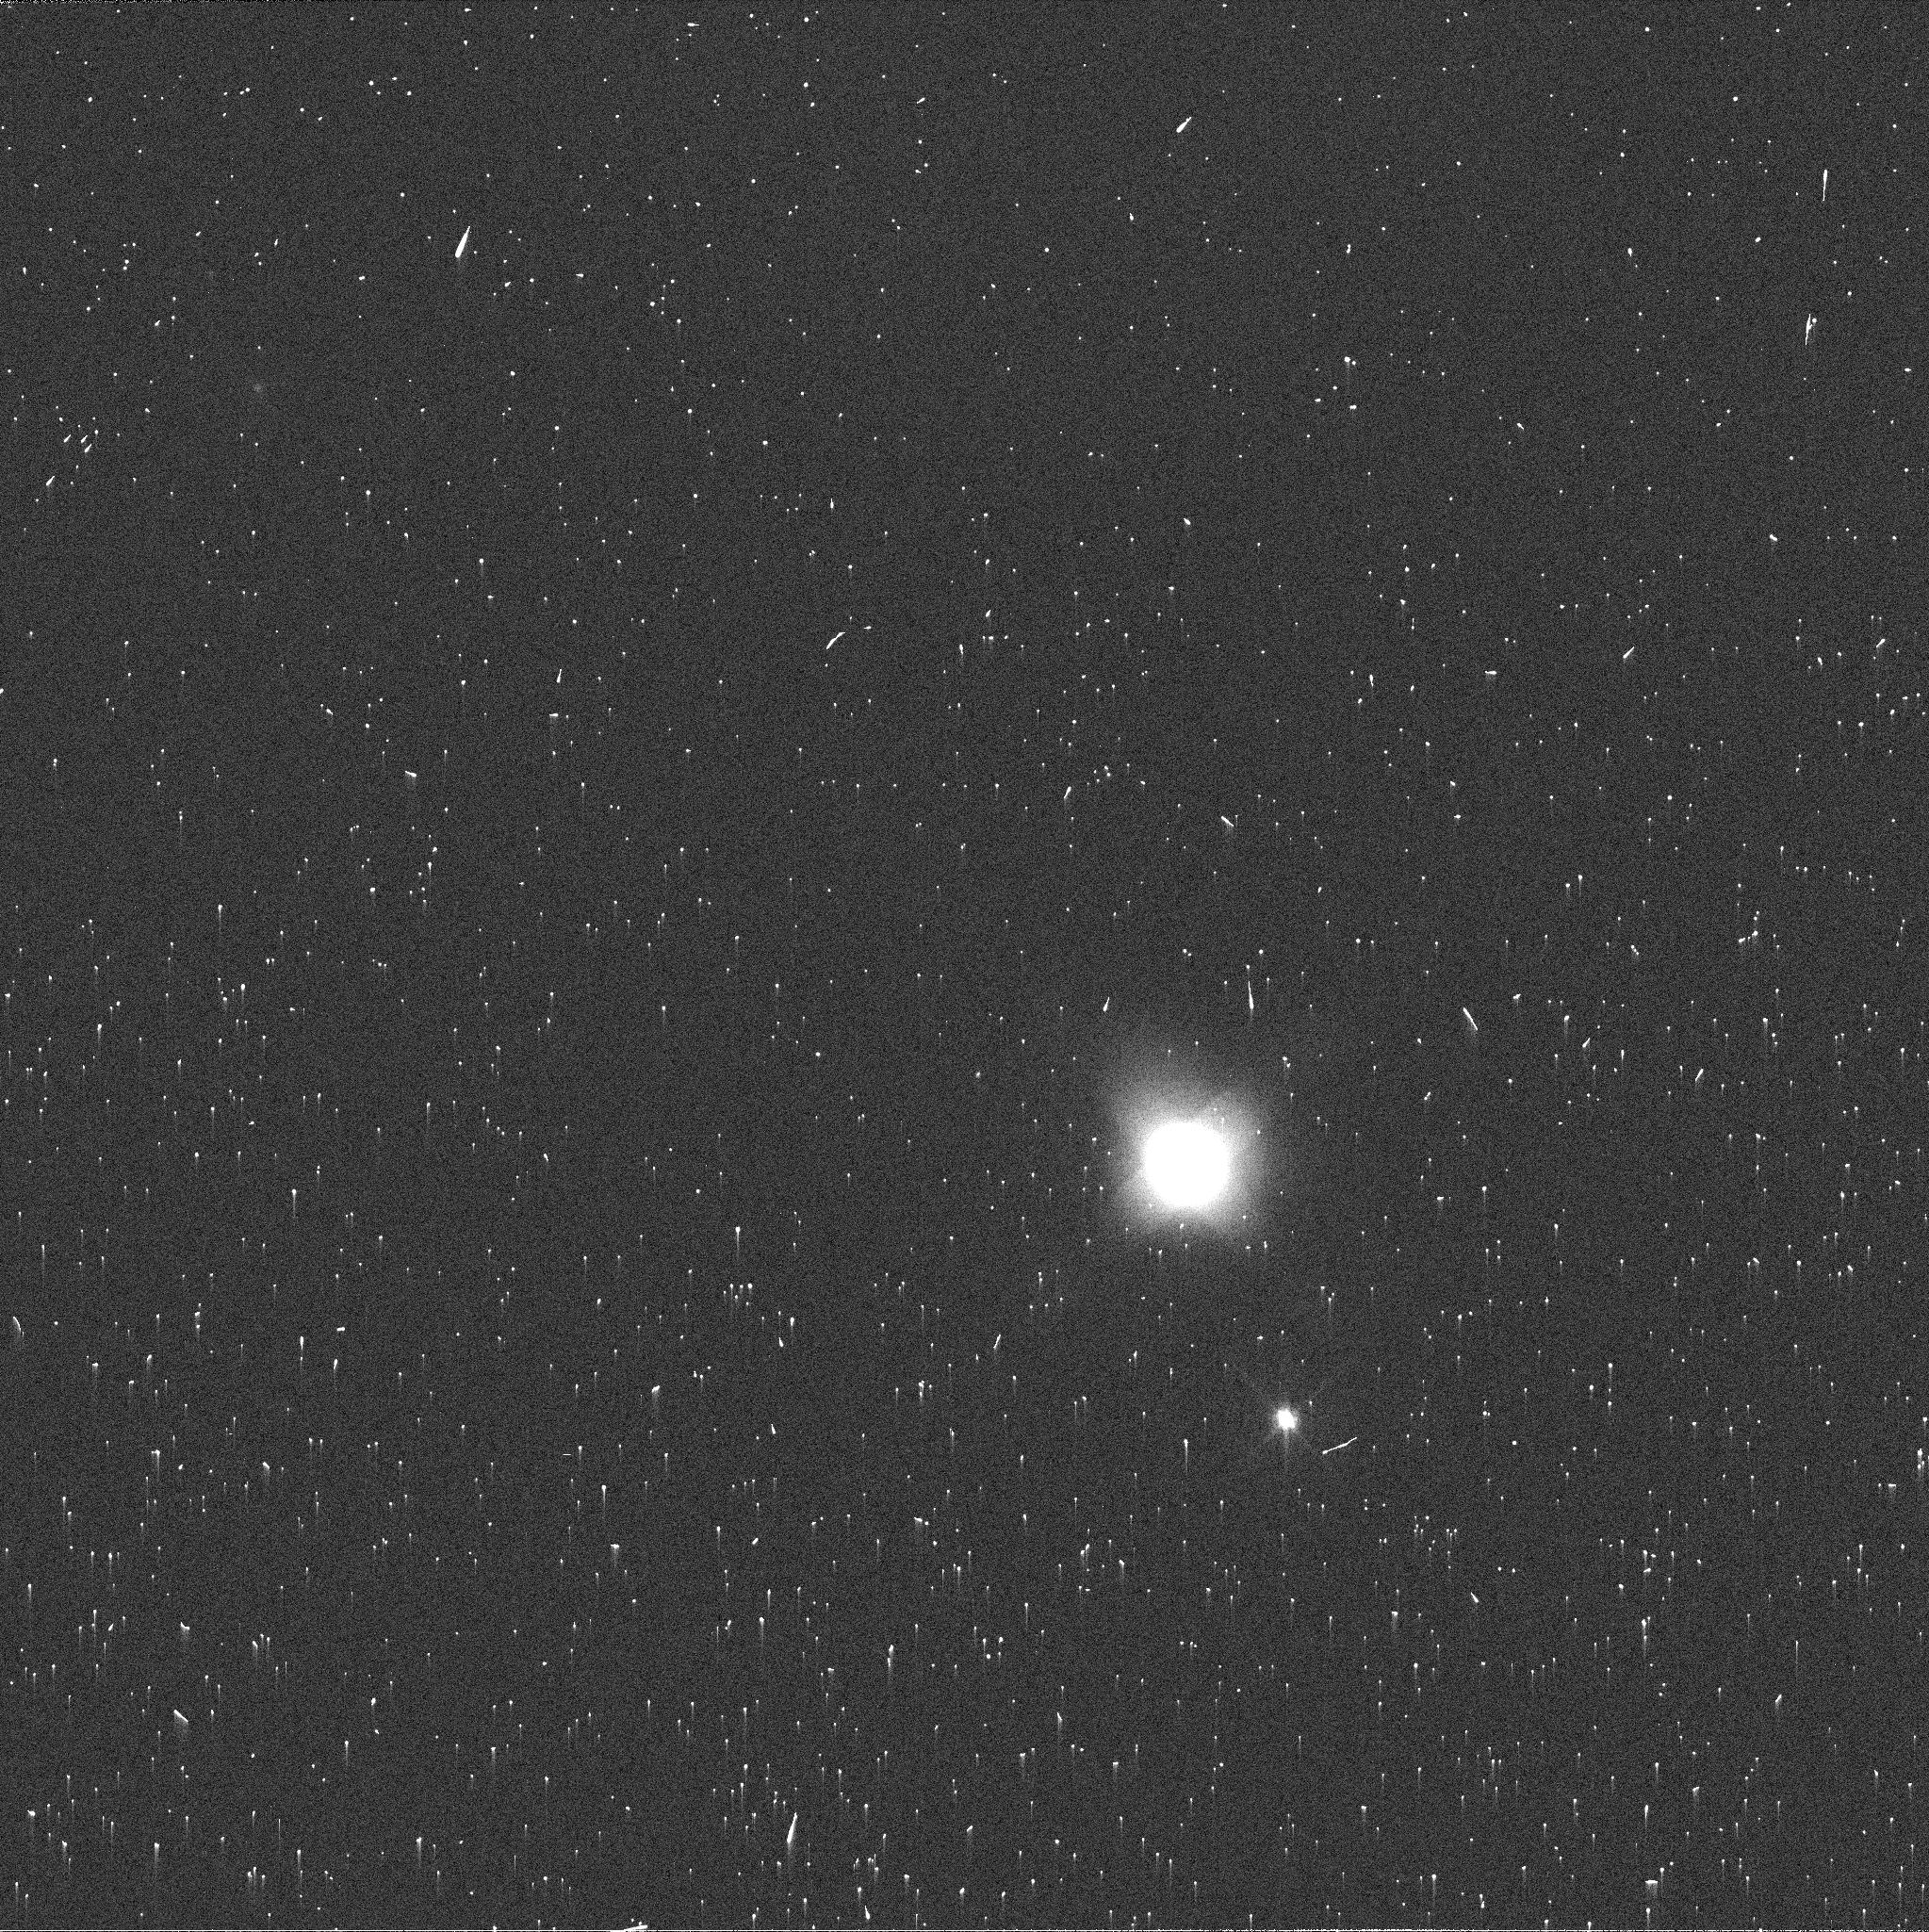
Target: NEPTUNE-MAPS
Instrument: WFC3/UVIS
Filter: FQ619N
Exposure: 2 min
Observation ID: icwy26q7q

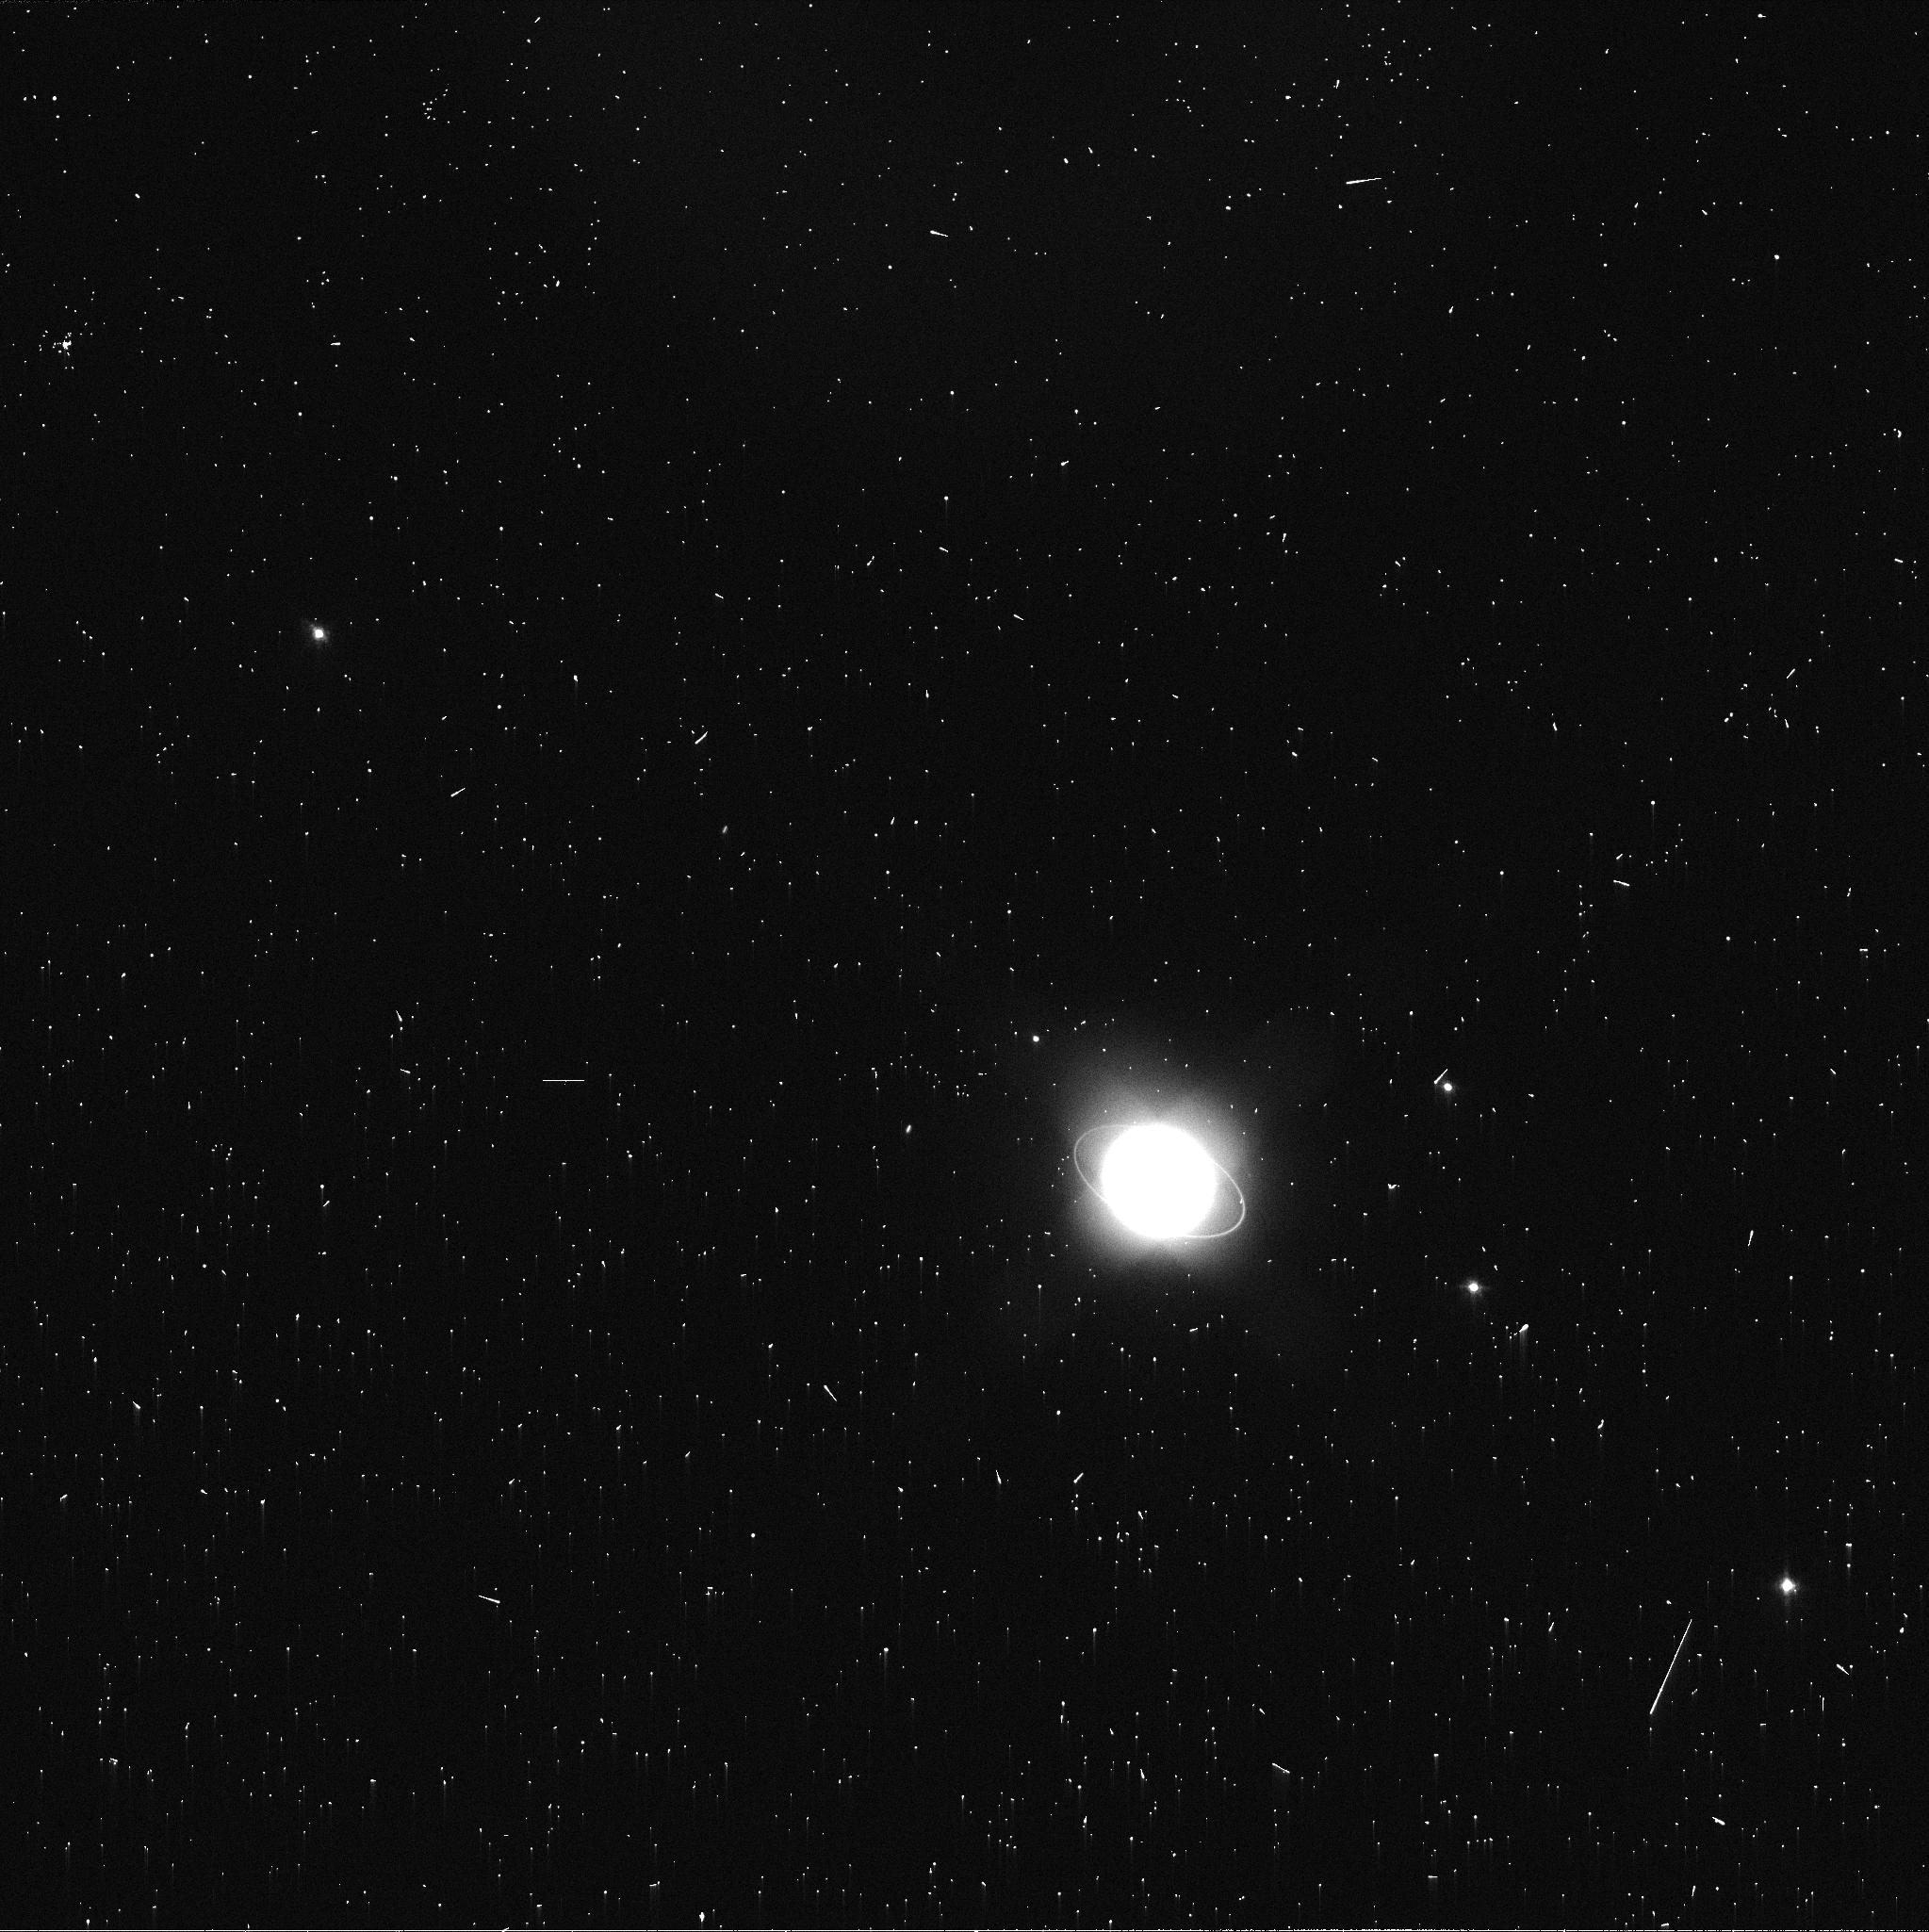
Target: URANUS-MAPS
Instrument: WFC3/UVIS
Filter: FQ619N
Exposure: 2 min
Observation ID: icwy03jsq

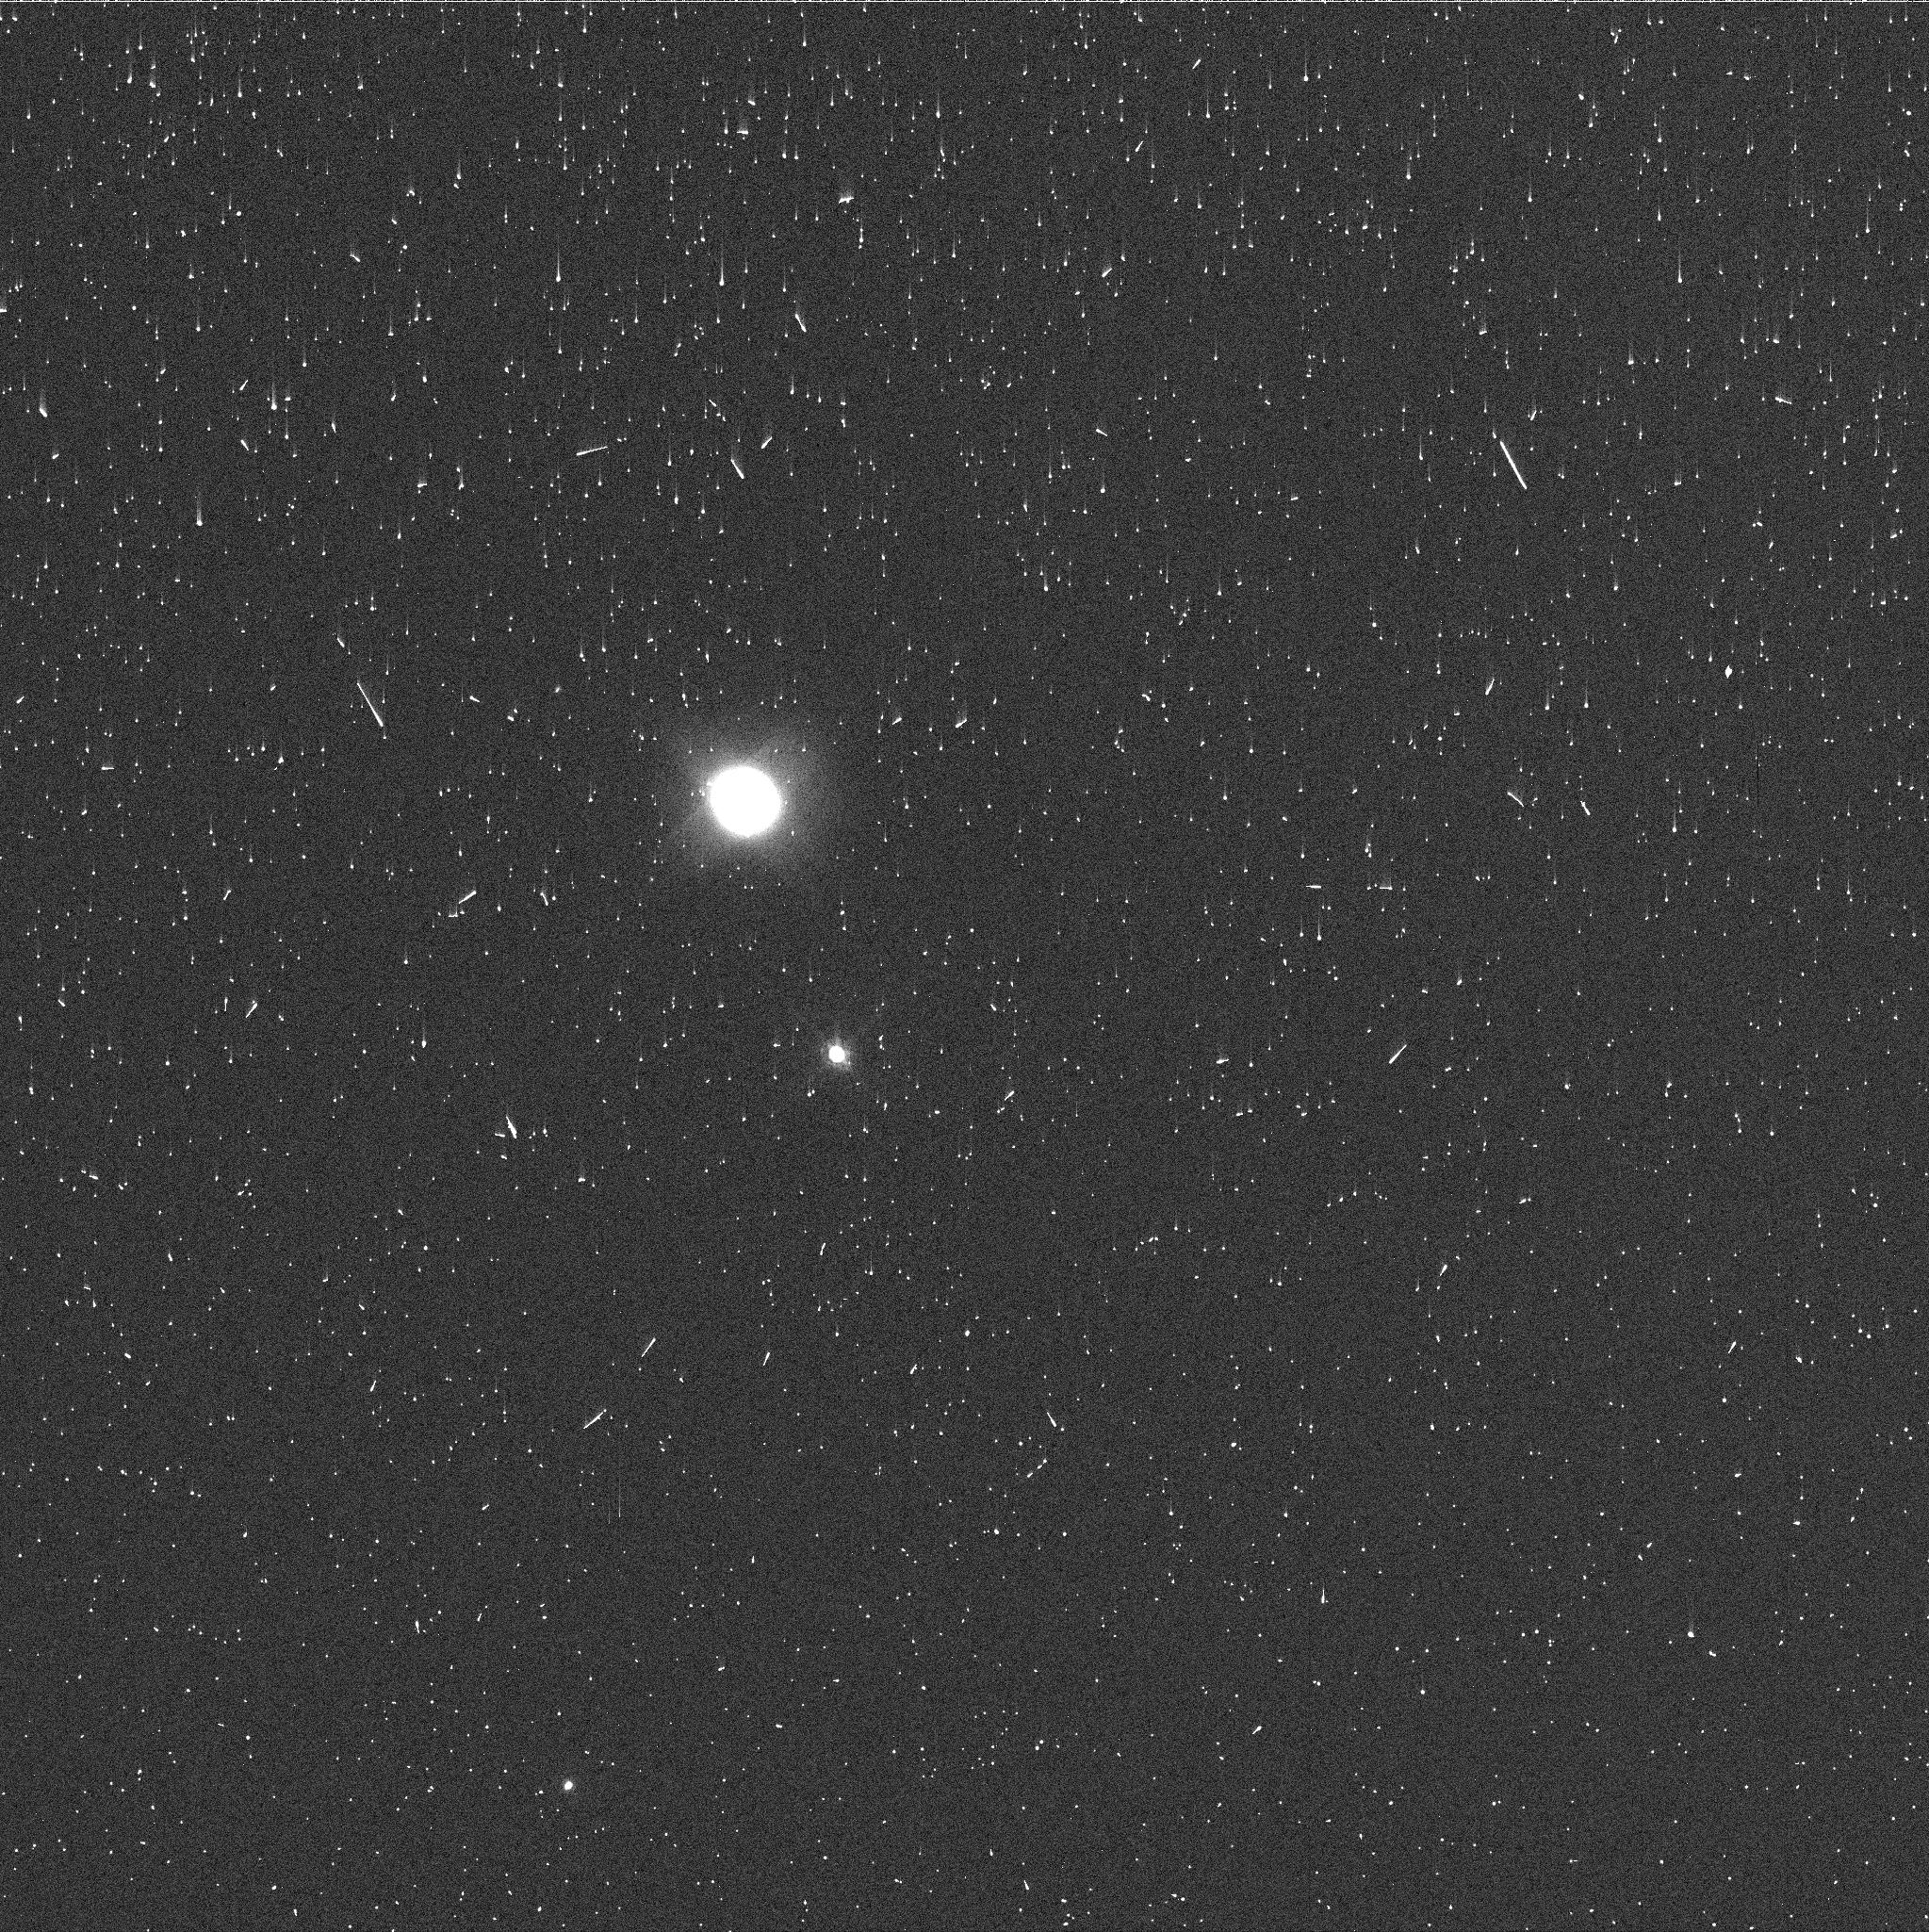
Target: NEPTUNE-MAPS
Instrument: WFC3/UVIS
Filter: FQ727N
Exposure: 2 min
Observation ID: icwy26q1q

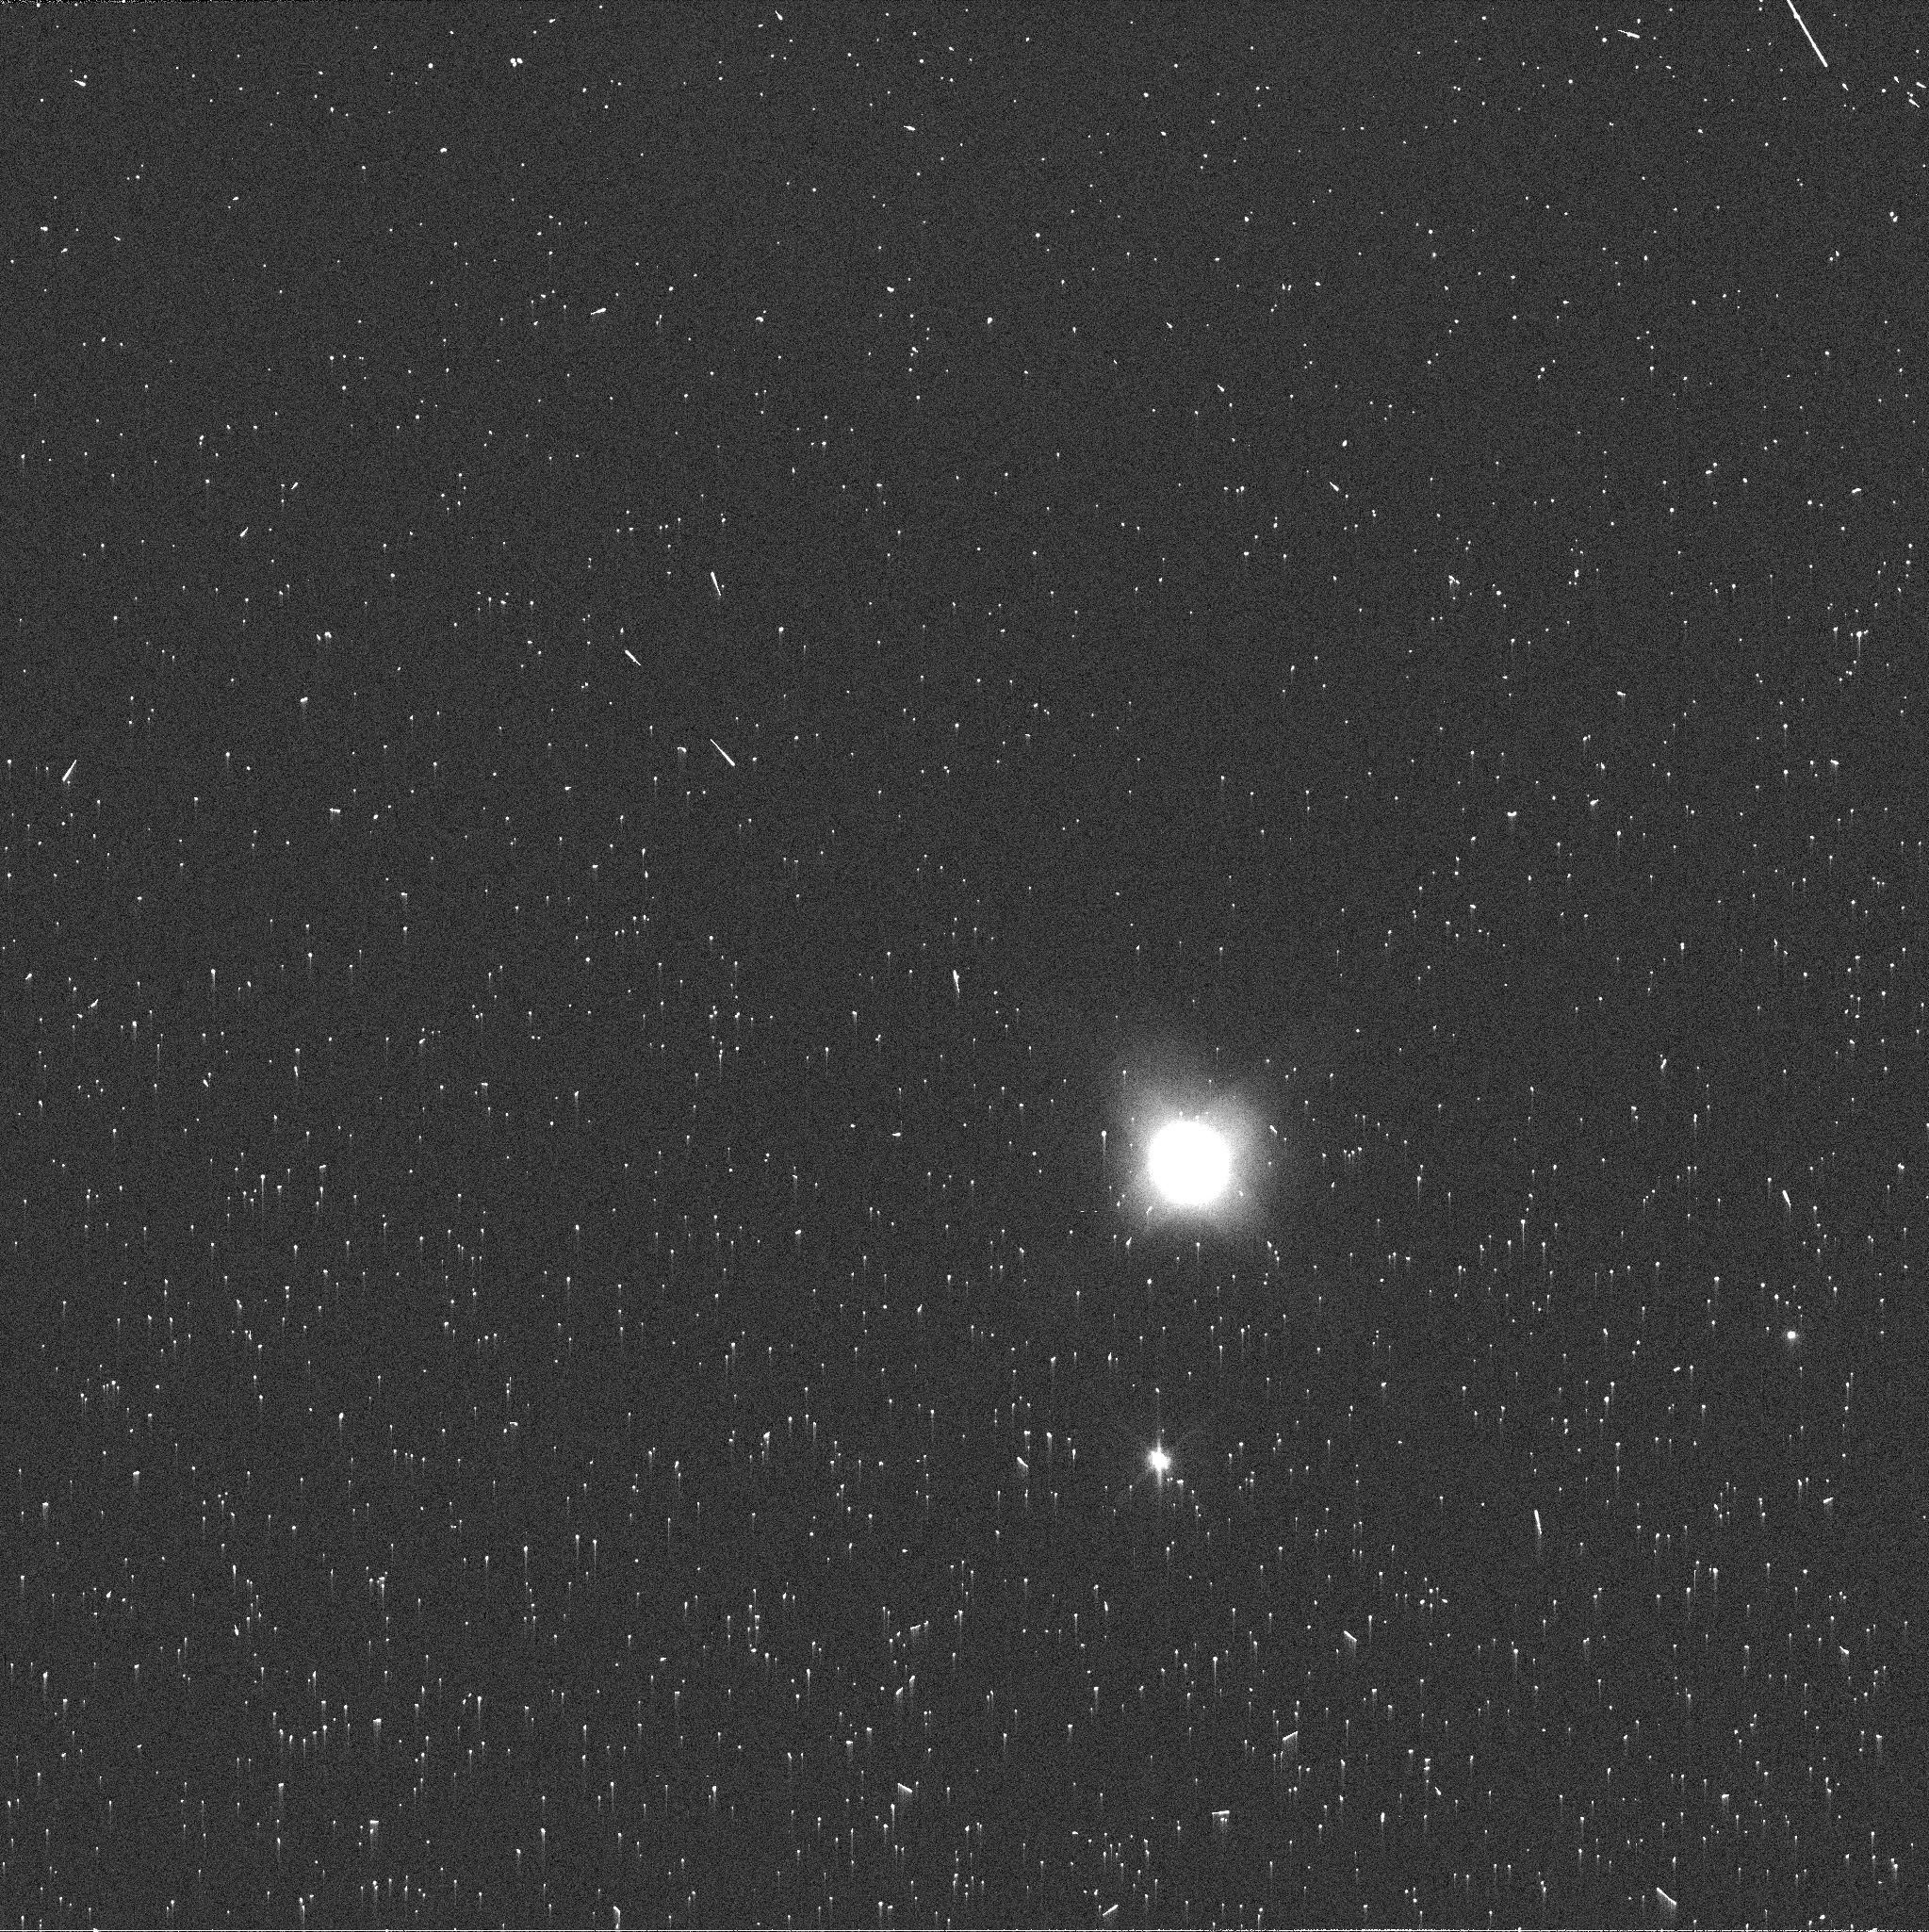
Target: NEPTUNE-MAPS
Instrument: WFC3/UVIS
Filter: FQ619N
Exposure: 2 min
Observation ID: icwy23gxq

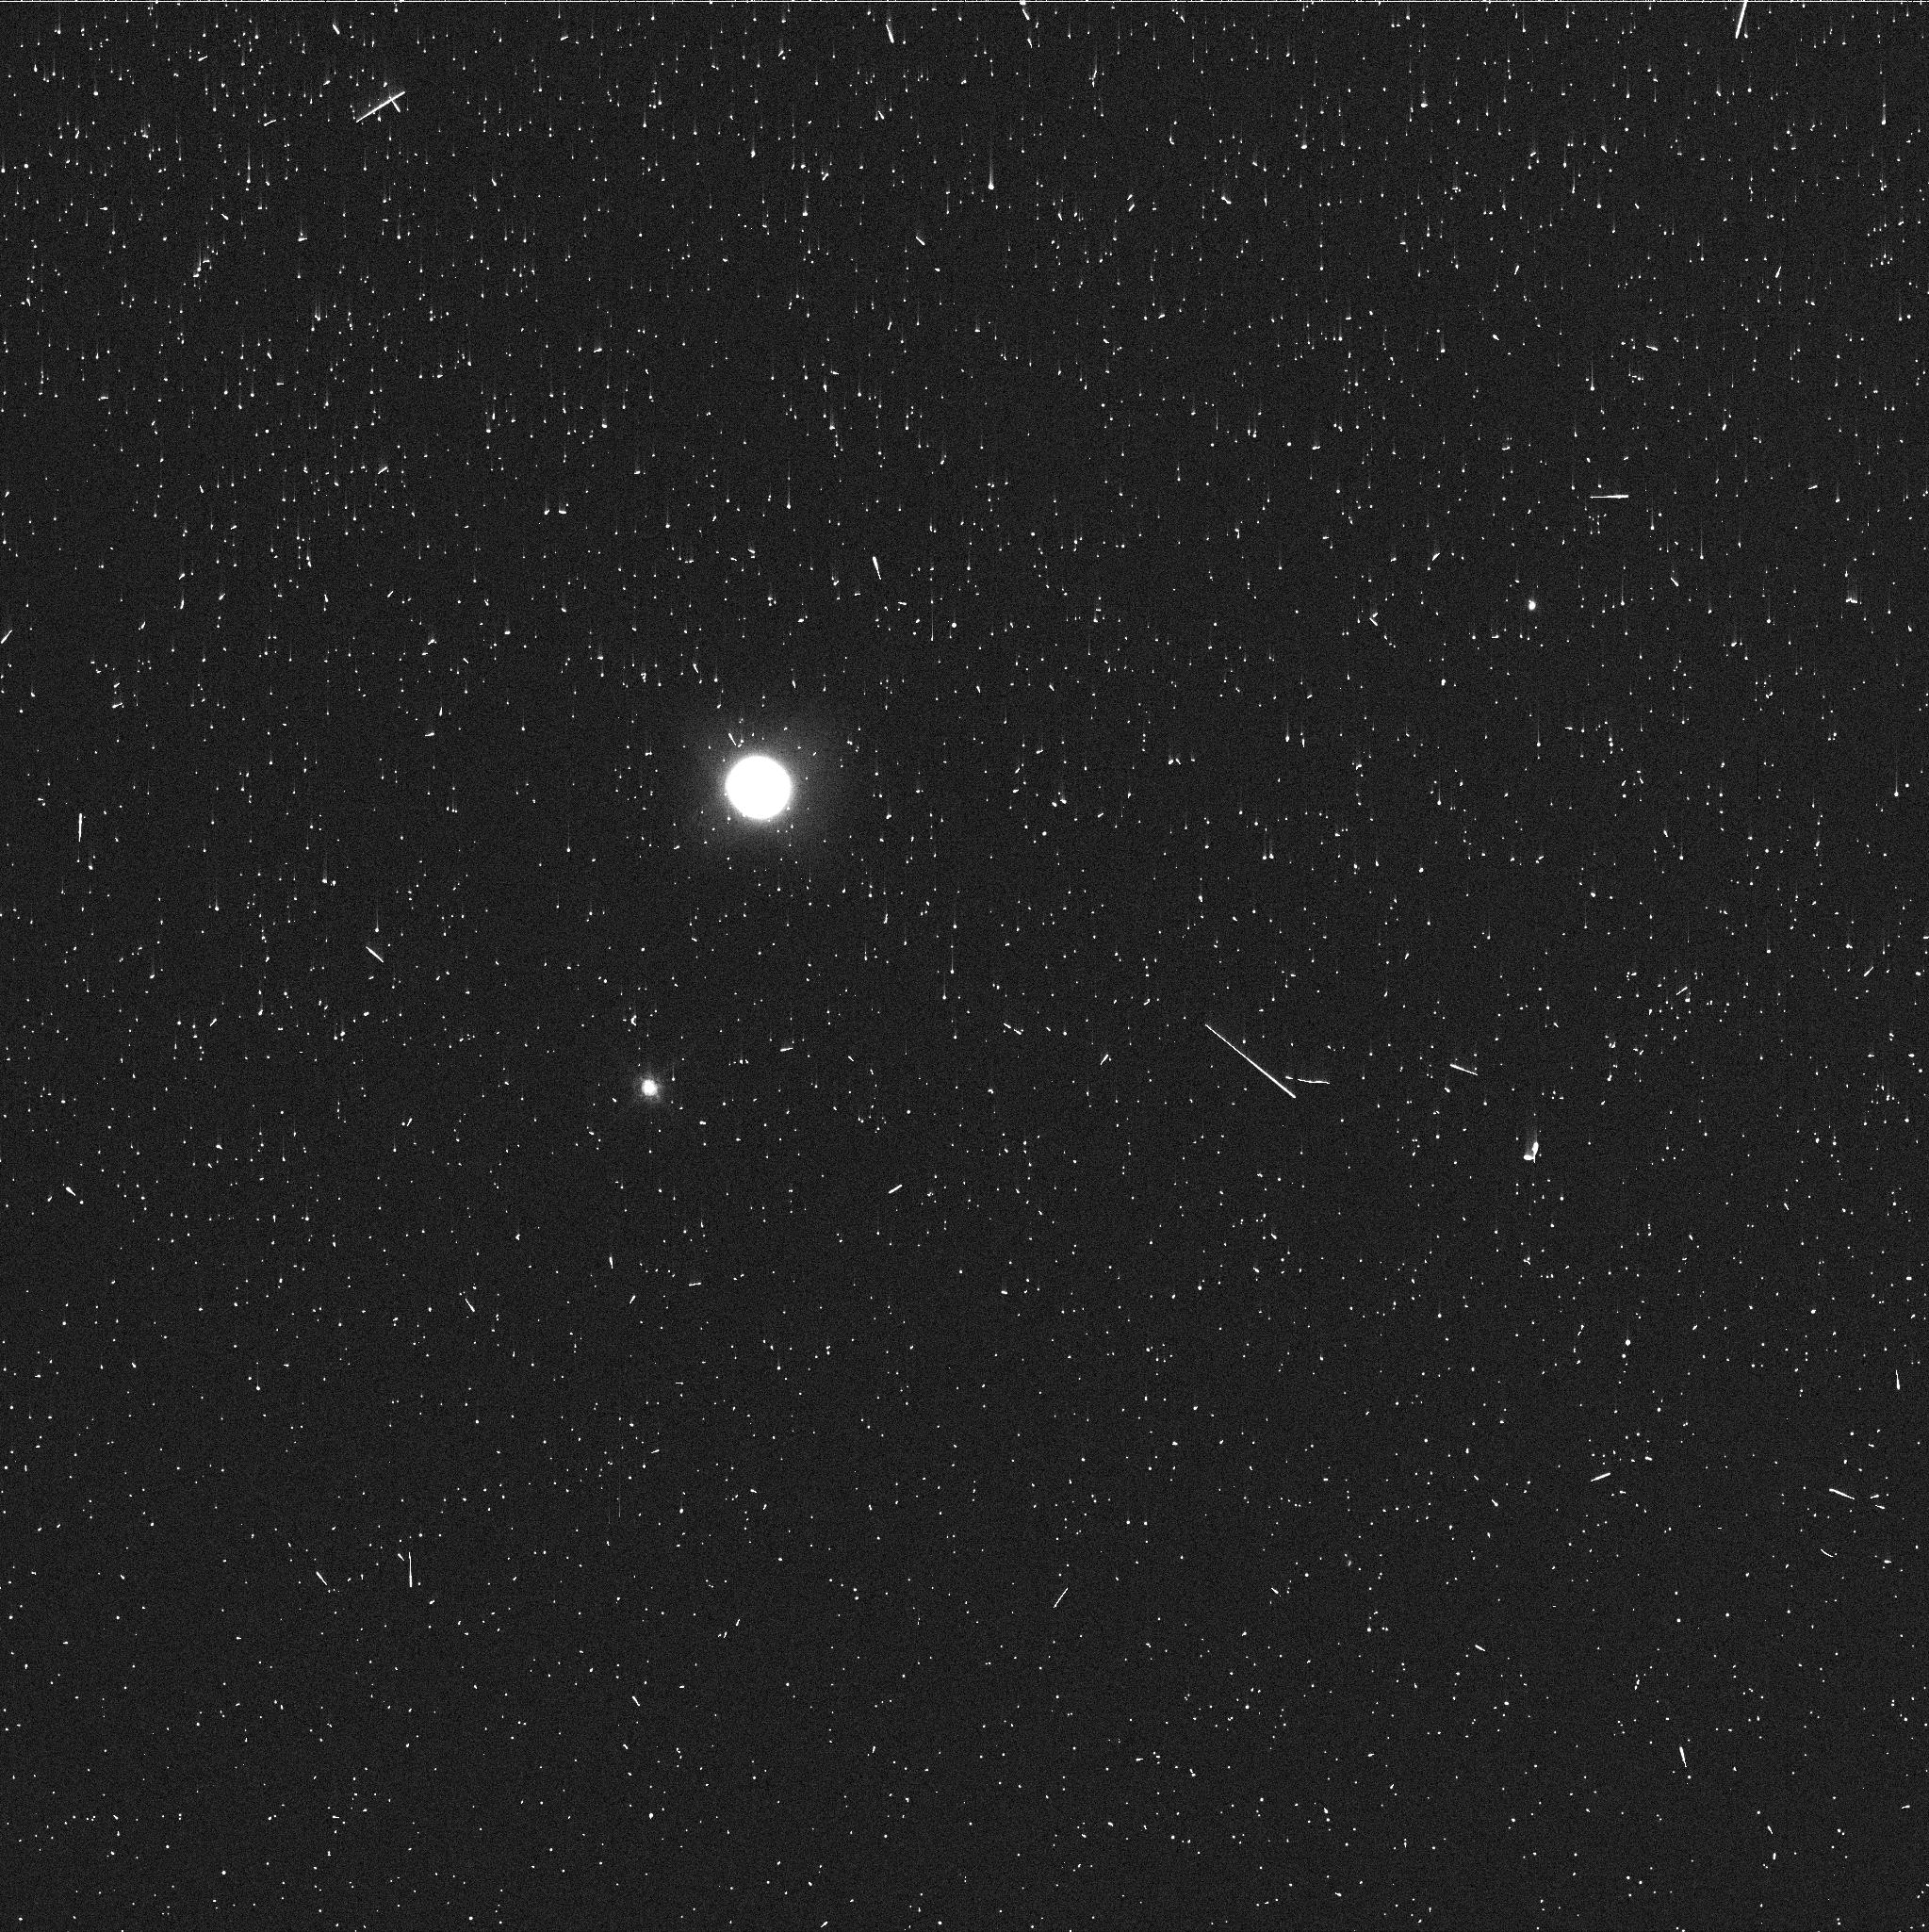
Target: NEPTUNE-MAPS
Instrument: WFC3/UVIS
Filter: FQ727N
Exposure: 2 min
Observation ID: icwy22d8q

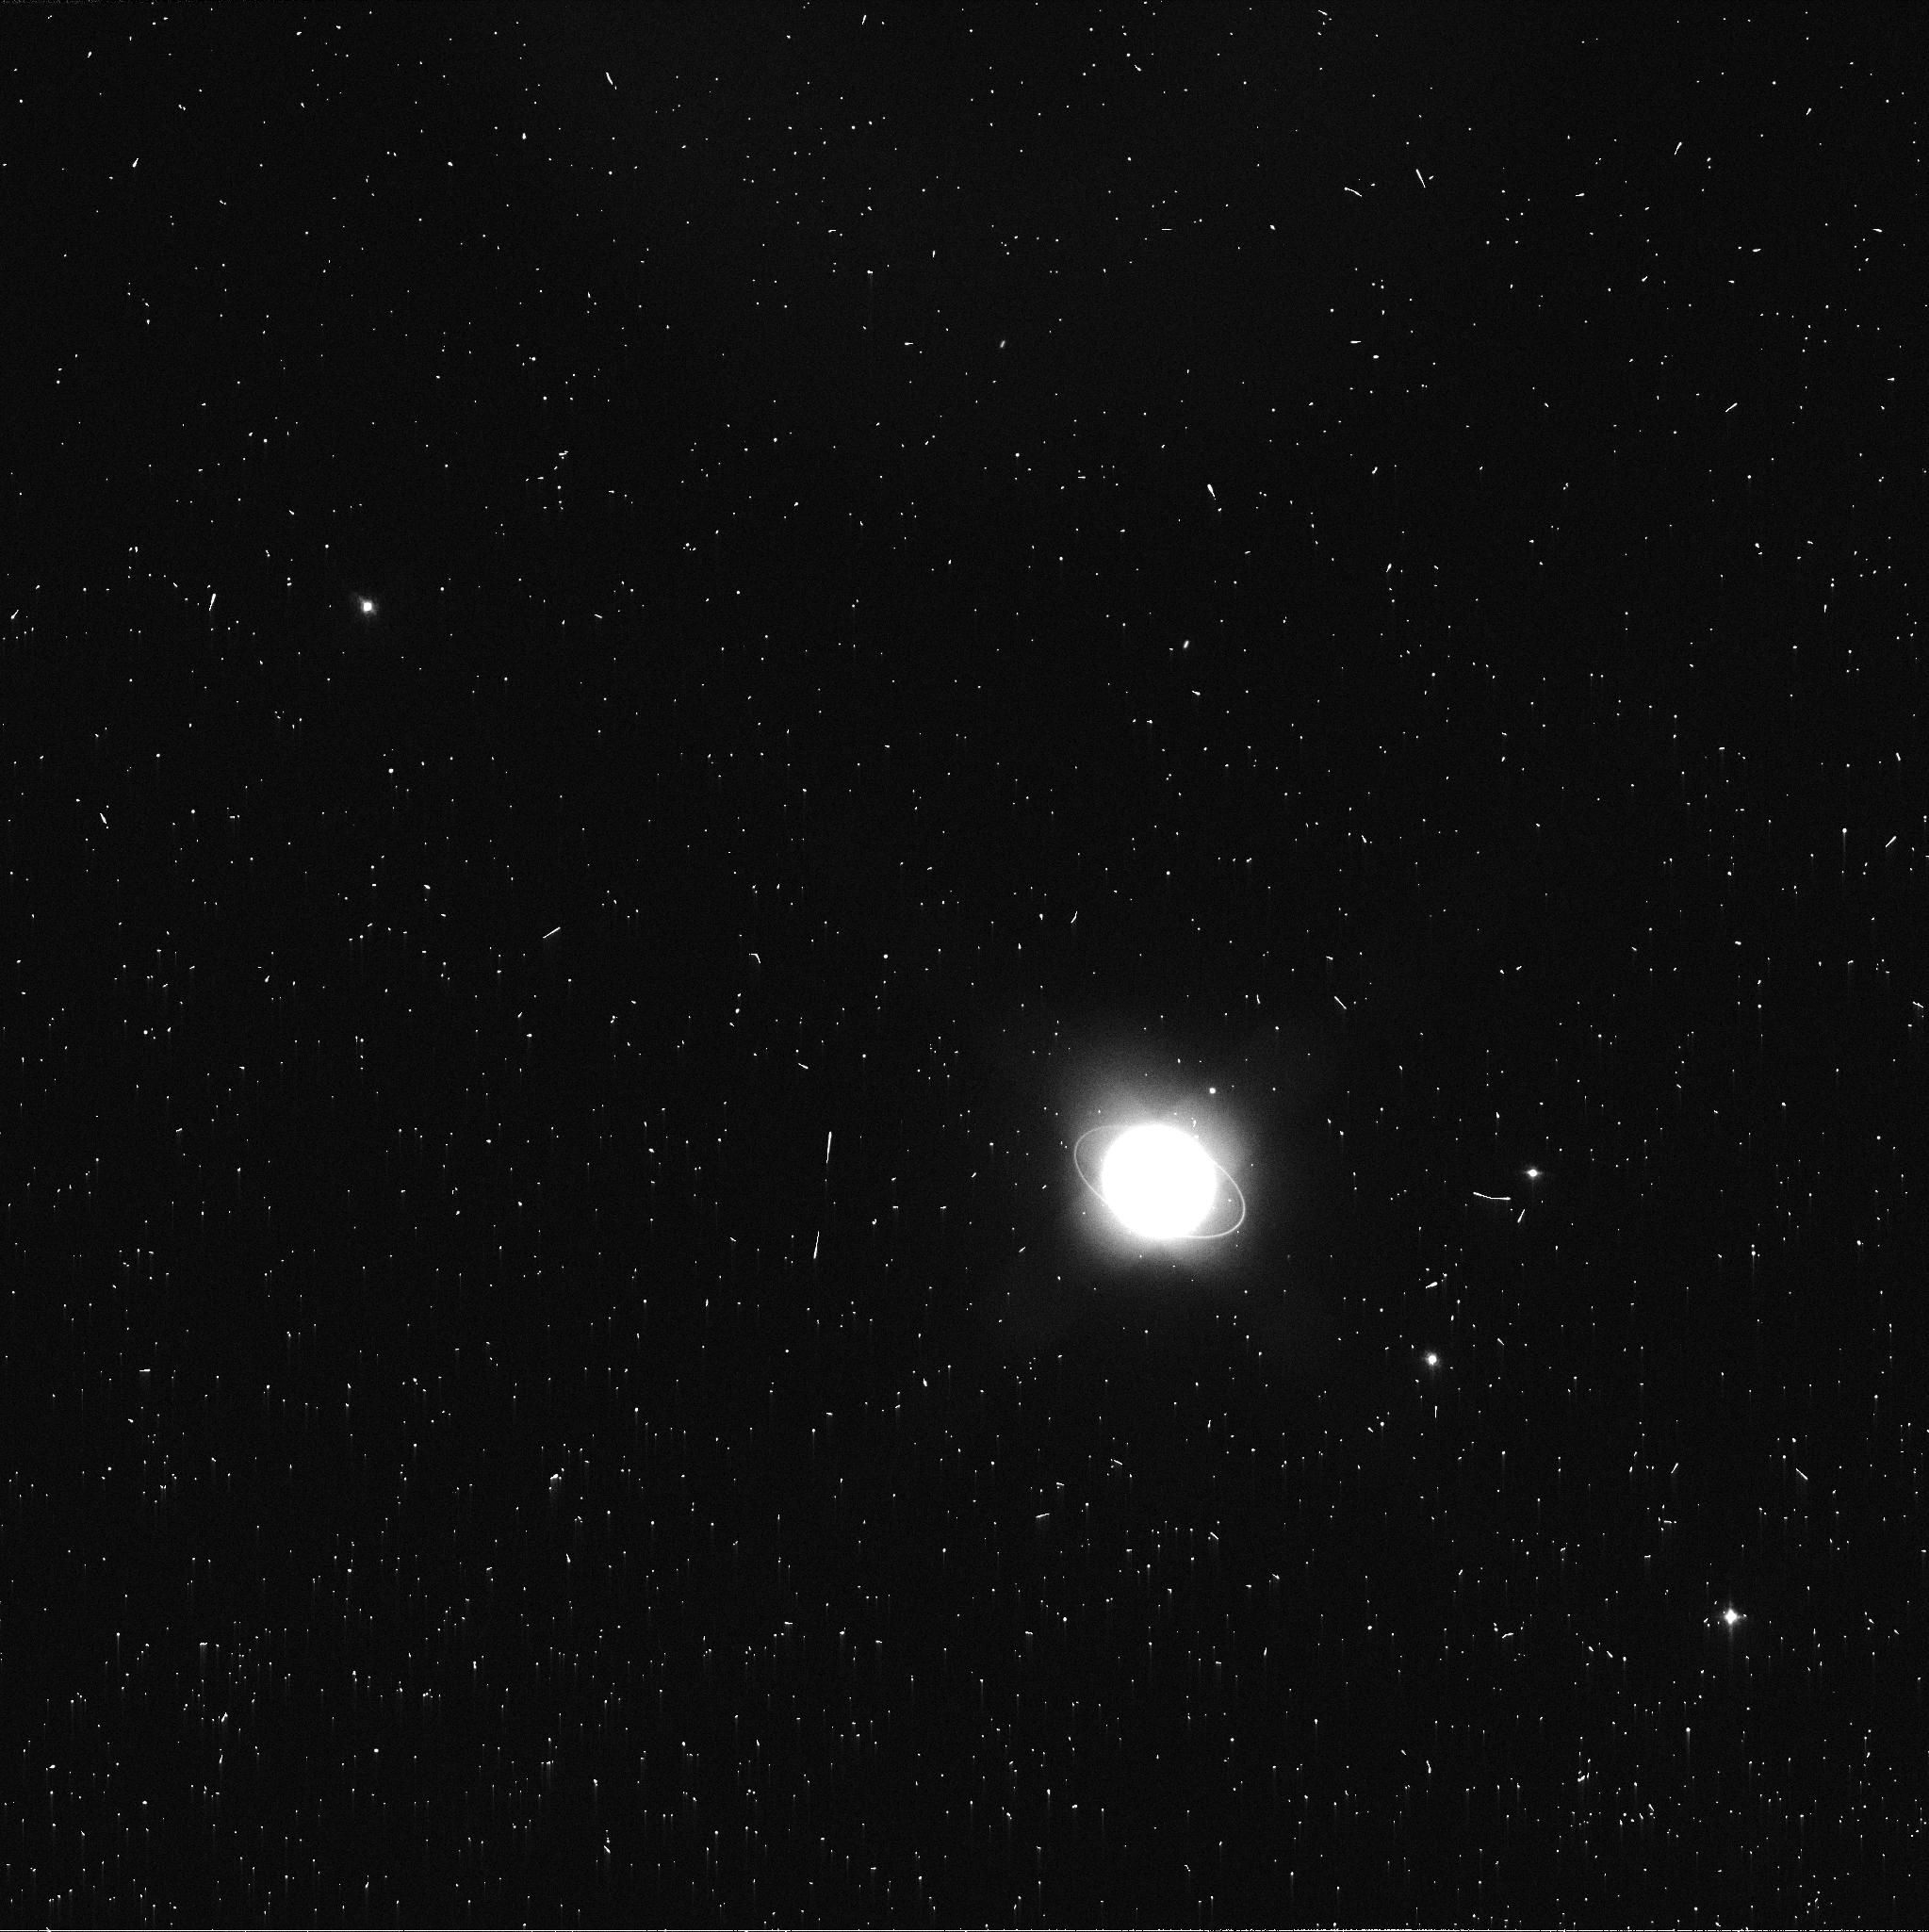
Target: URANUS-MAPS
Instrument: WFC3/UVIS
Filter: FQ619N
Exposure: 2 min
Observation ID: icwy04kiq

Hubble 2020: Outer Planet Atmospheres Legacy (OPAL) Program (PI: Simon, Amy)

Long time base observations of the outer planets are critical in understanding the atmospheric dynamics and evolution of the gas giants. We propose yearly monitoring of each giant planet for the remainder of Hubble's lifetime to provide a lasting legacy of increasingly valuable data for time-domain studies. The Hubble Space Telescope is a unique asset to planetary science, allowing high spatial resolution data with absolute photometric knowledge. For the outer planets, gas/ice giant planets Jupiter, Saturn, Uranus and Neptune, many phenomena happen on timescales of years to decades, and the data we propose are beyond the scope of a typical GO program. Hubble is the only platform that can provide high spatial resolution global studies of cloud coloration, activity, and motion on a consistent time basis to help constrain the underlying mechanics. Note that Saturn is not requested until 2018, when orbit allocation would increase from 29 to 41; here we show the orbits for Cycle 22.